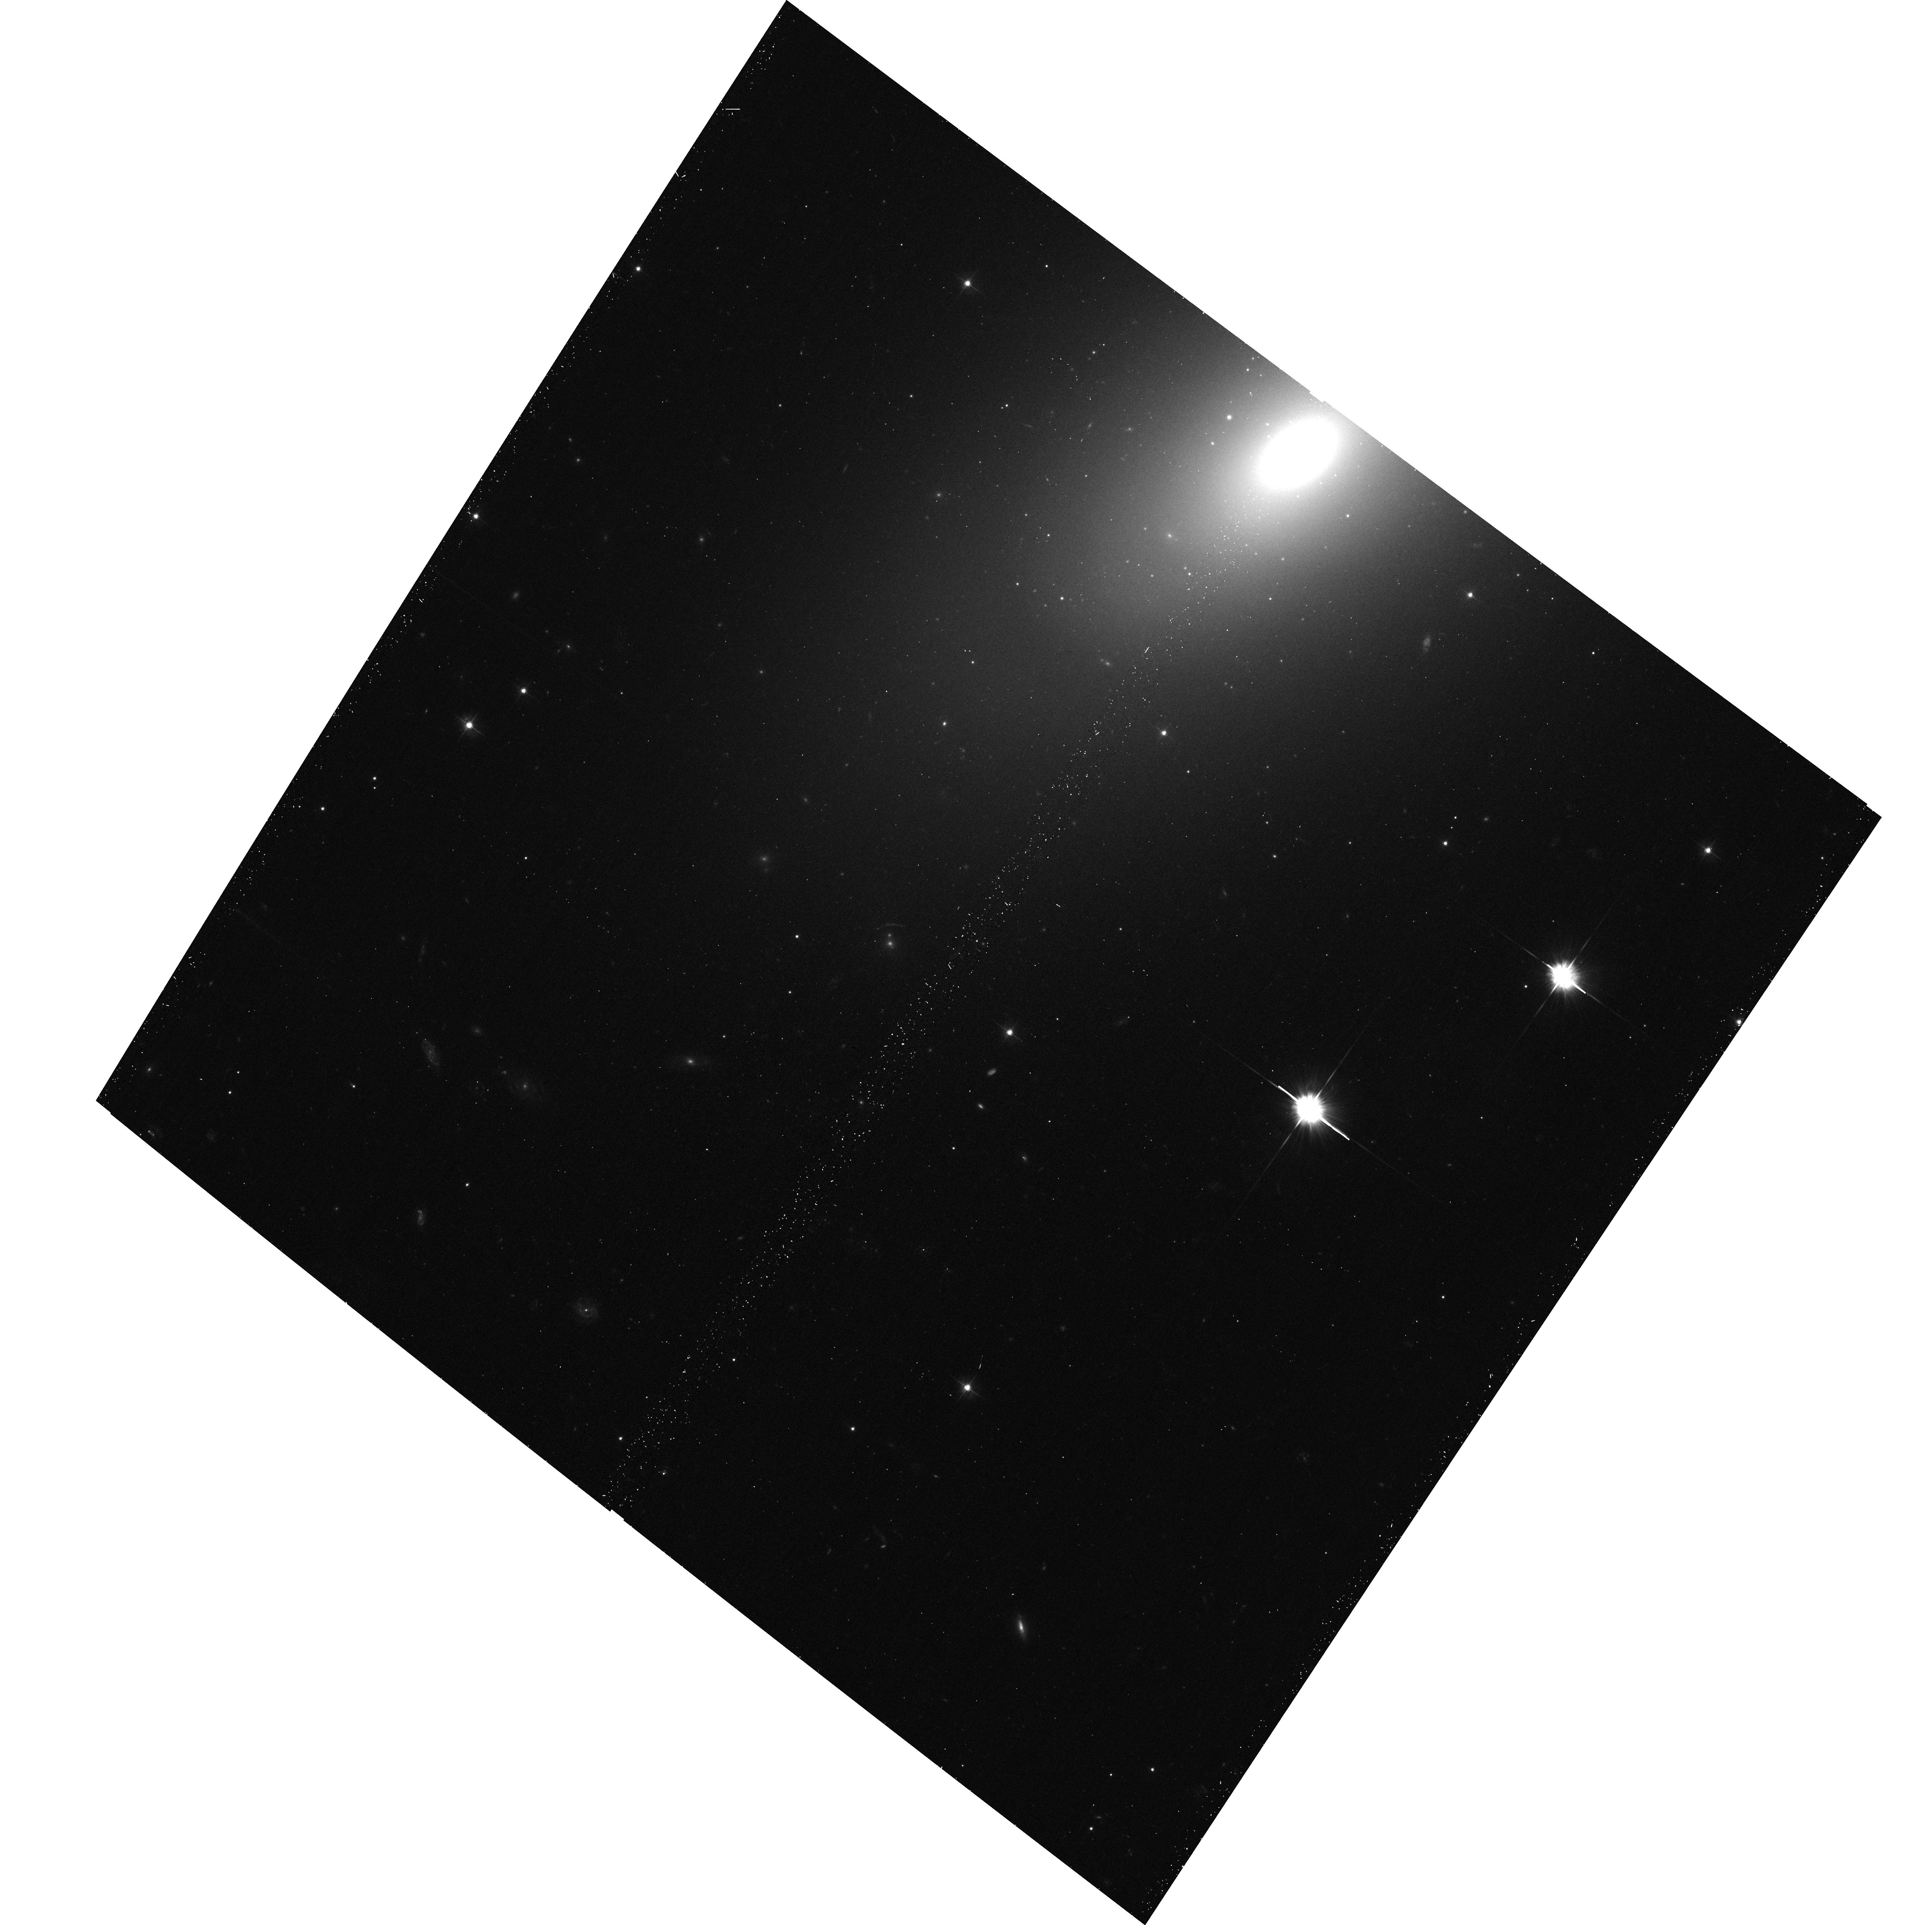
Target: NGC7457. Instrument: ACS/WFC. Filter: F475W. Exposure: 18 min. Observation ID: hst_13942_02_acs_wfc_f475w_jcpy02

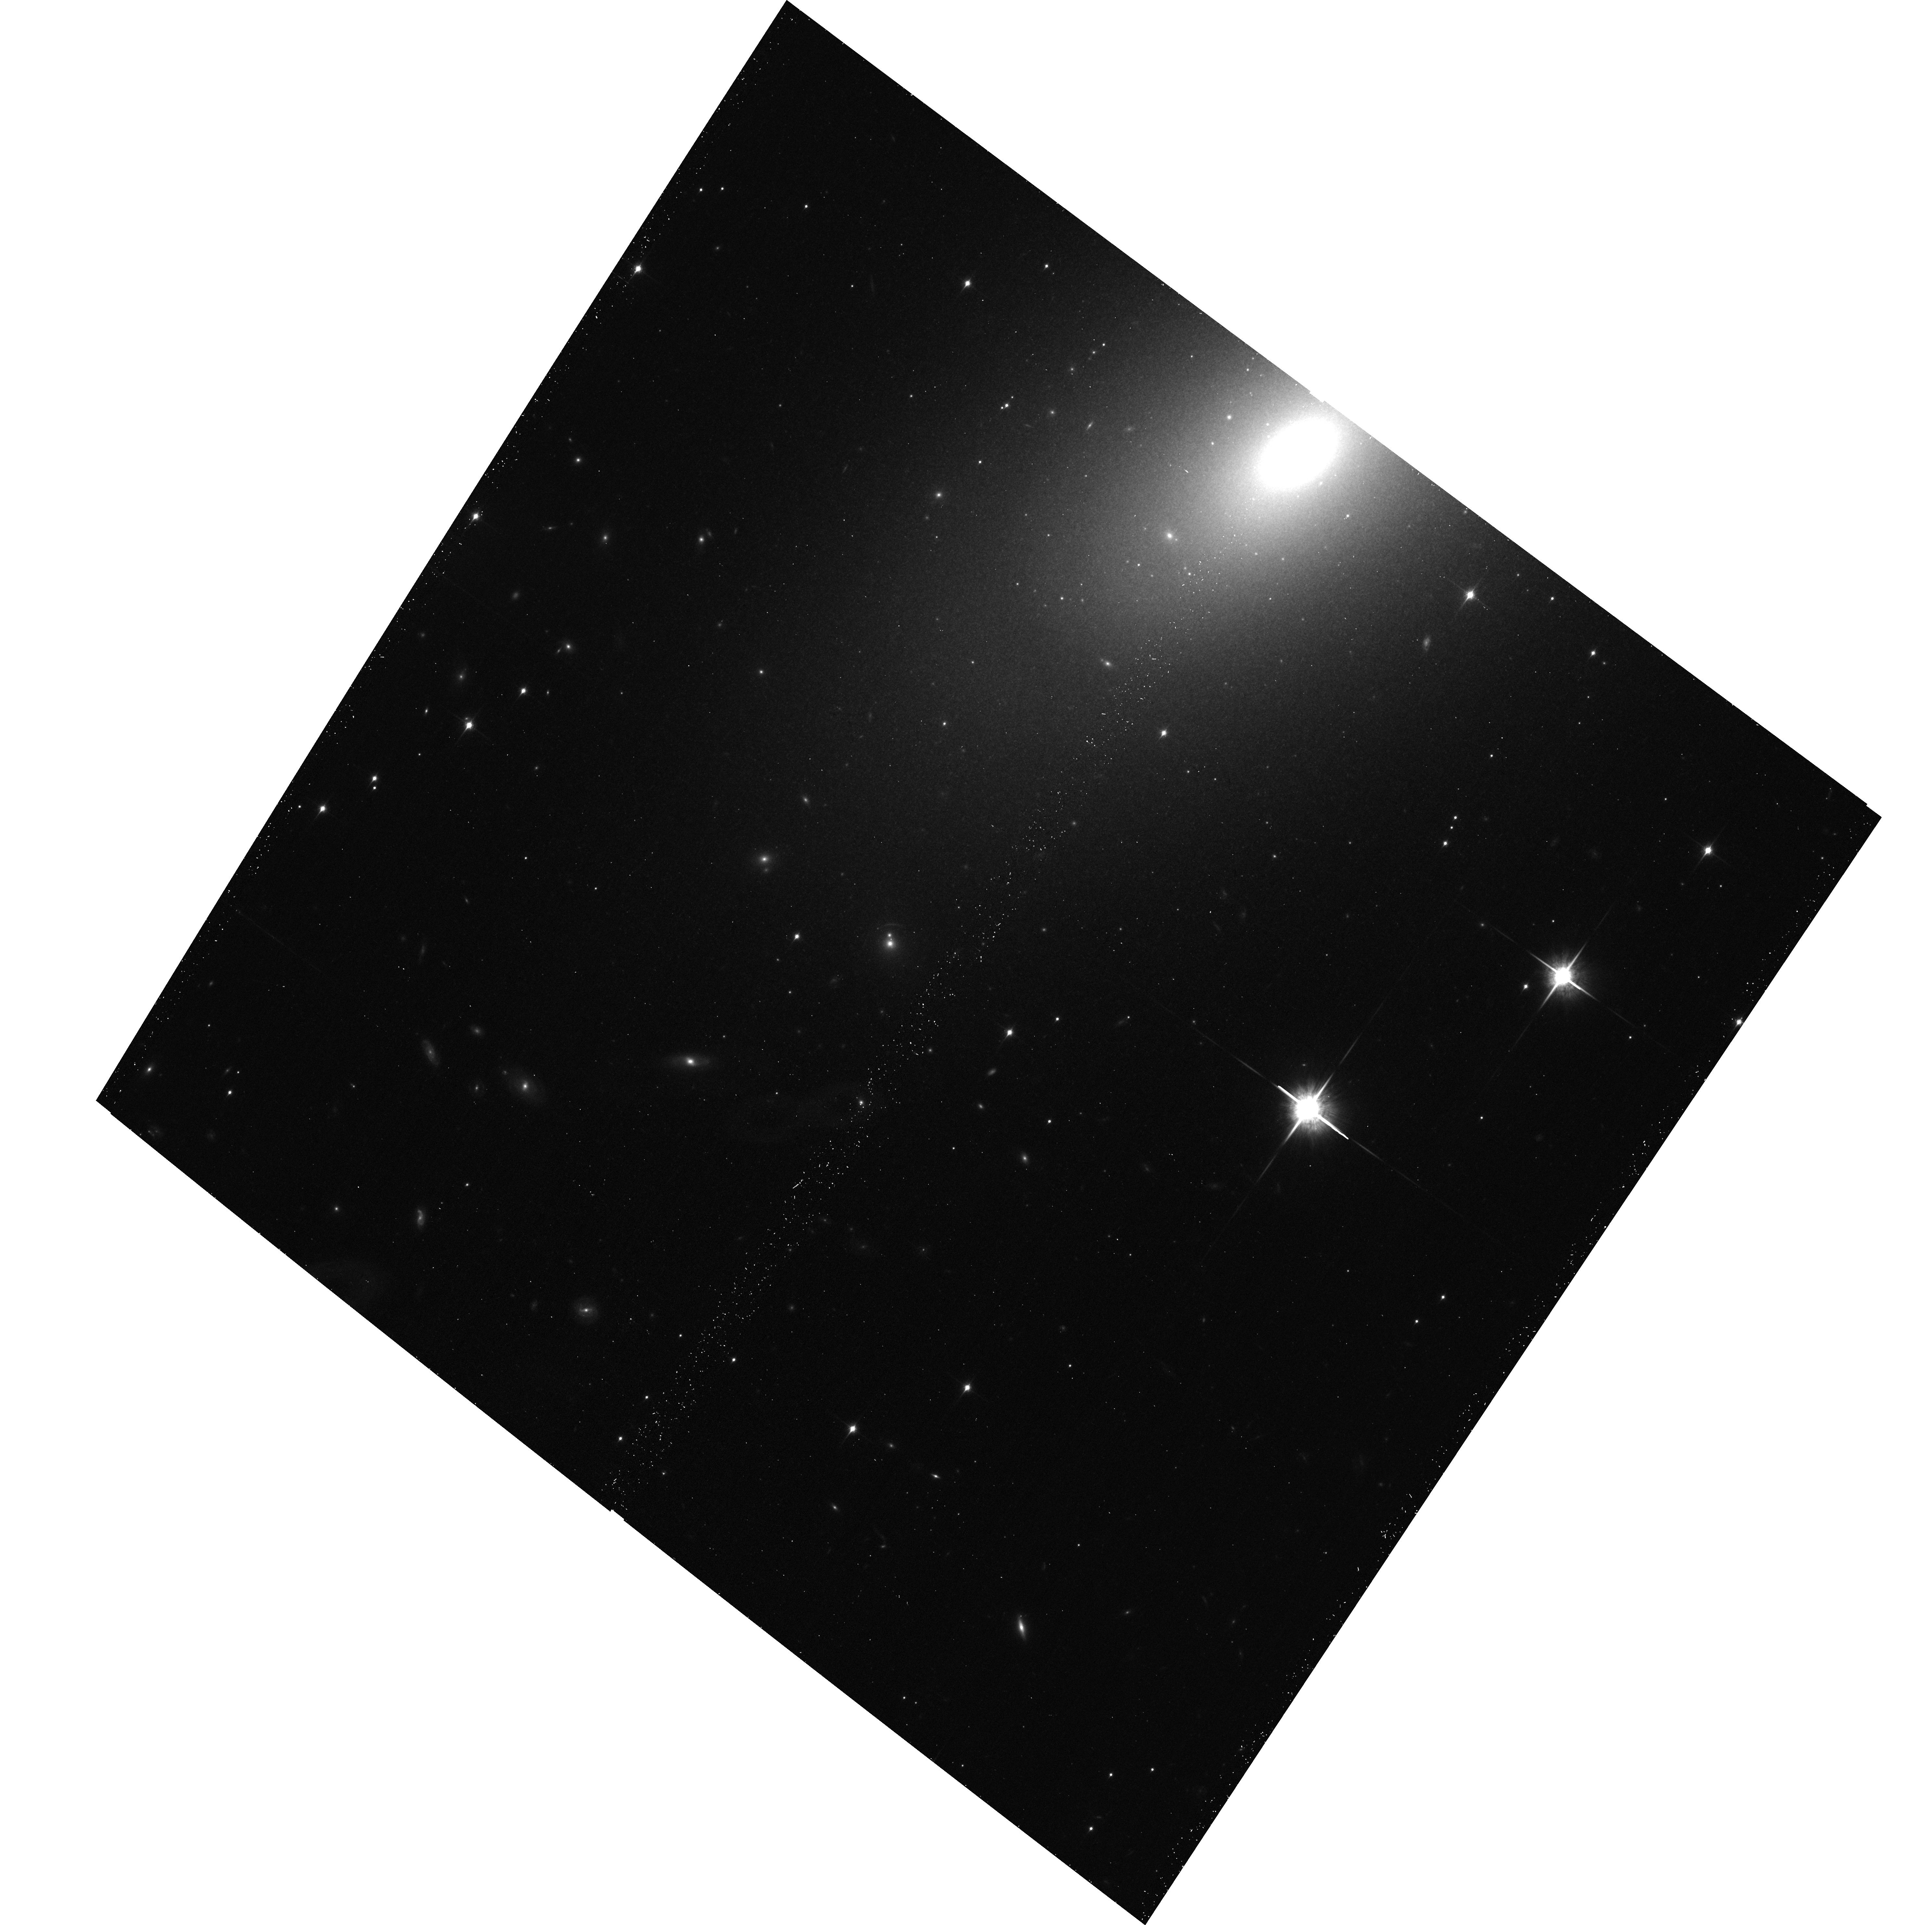
Target: NGC7457. Instrument: ACS/WFC. Filter: F850LP. Exposure: 18 min. Observation ID: hst_13942_02_acs_wfc_f850lp_jcpy02

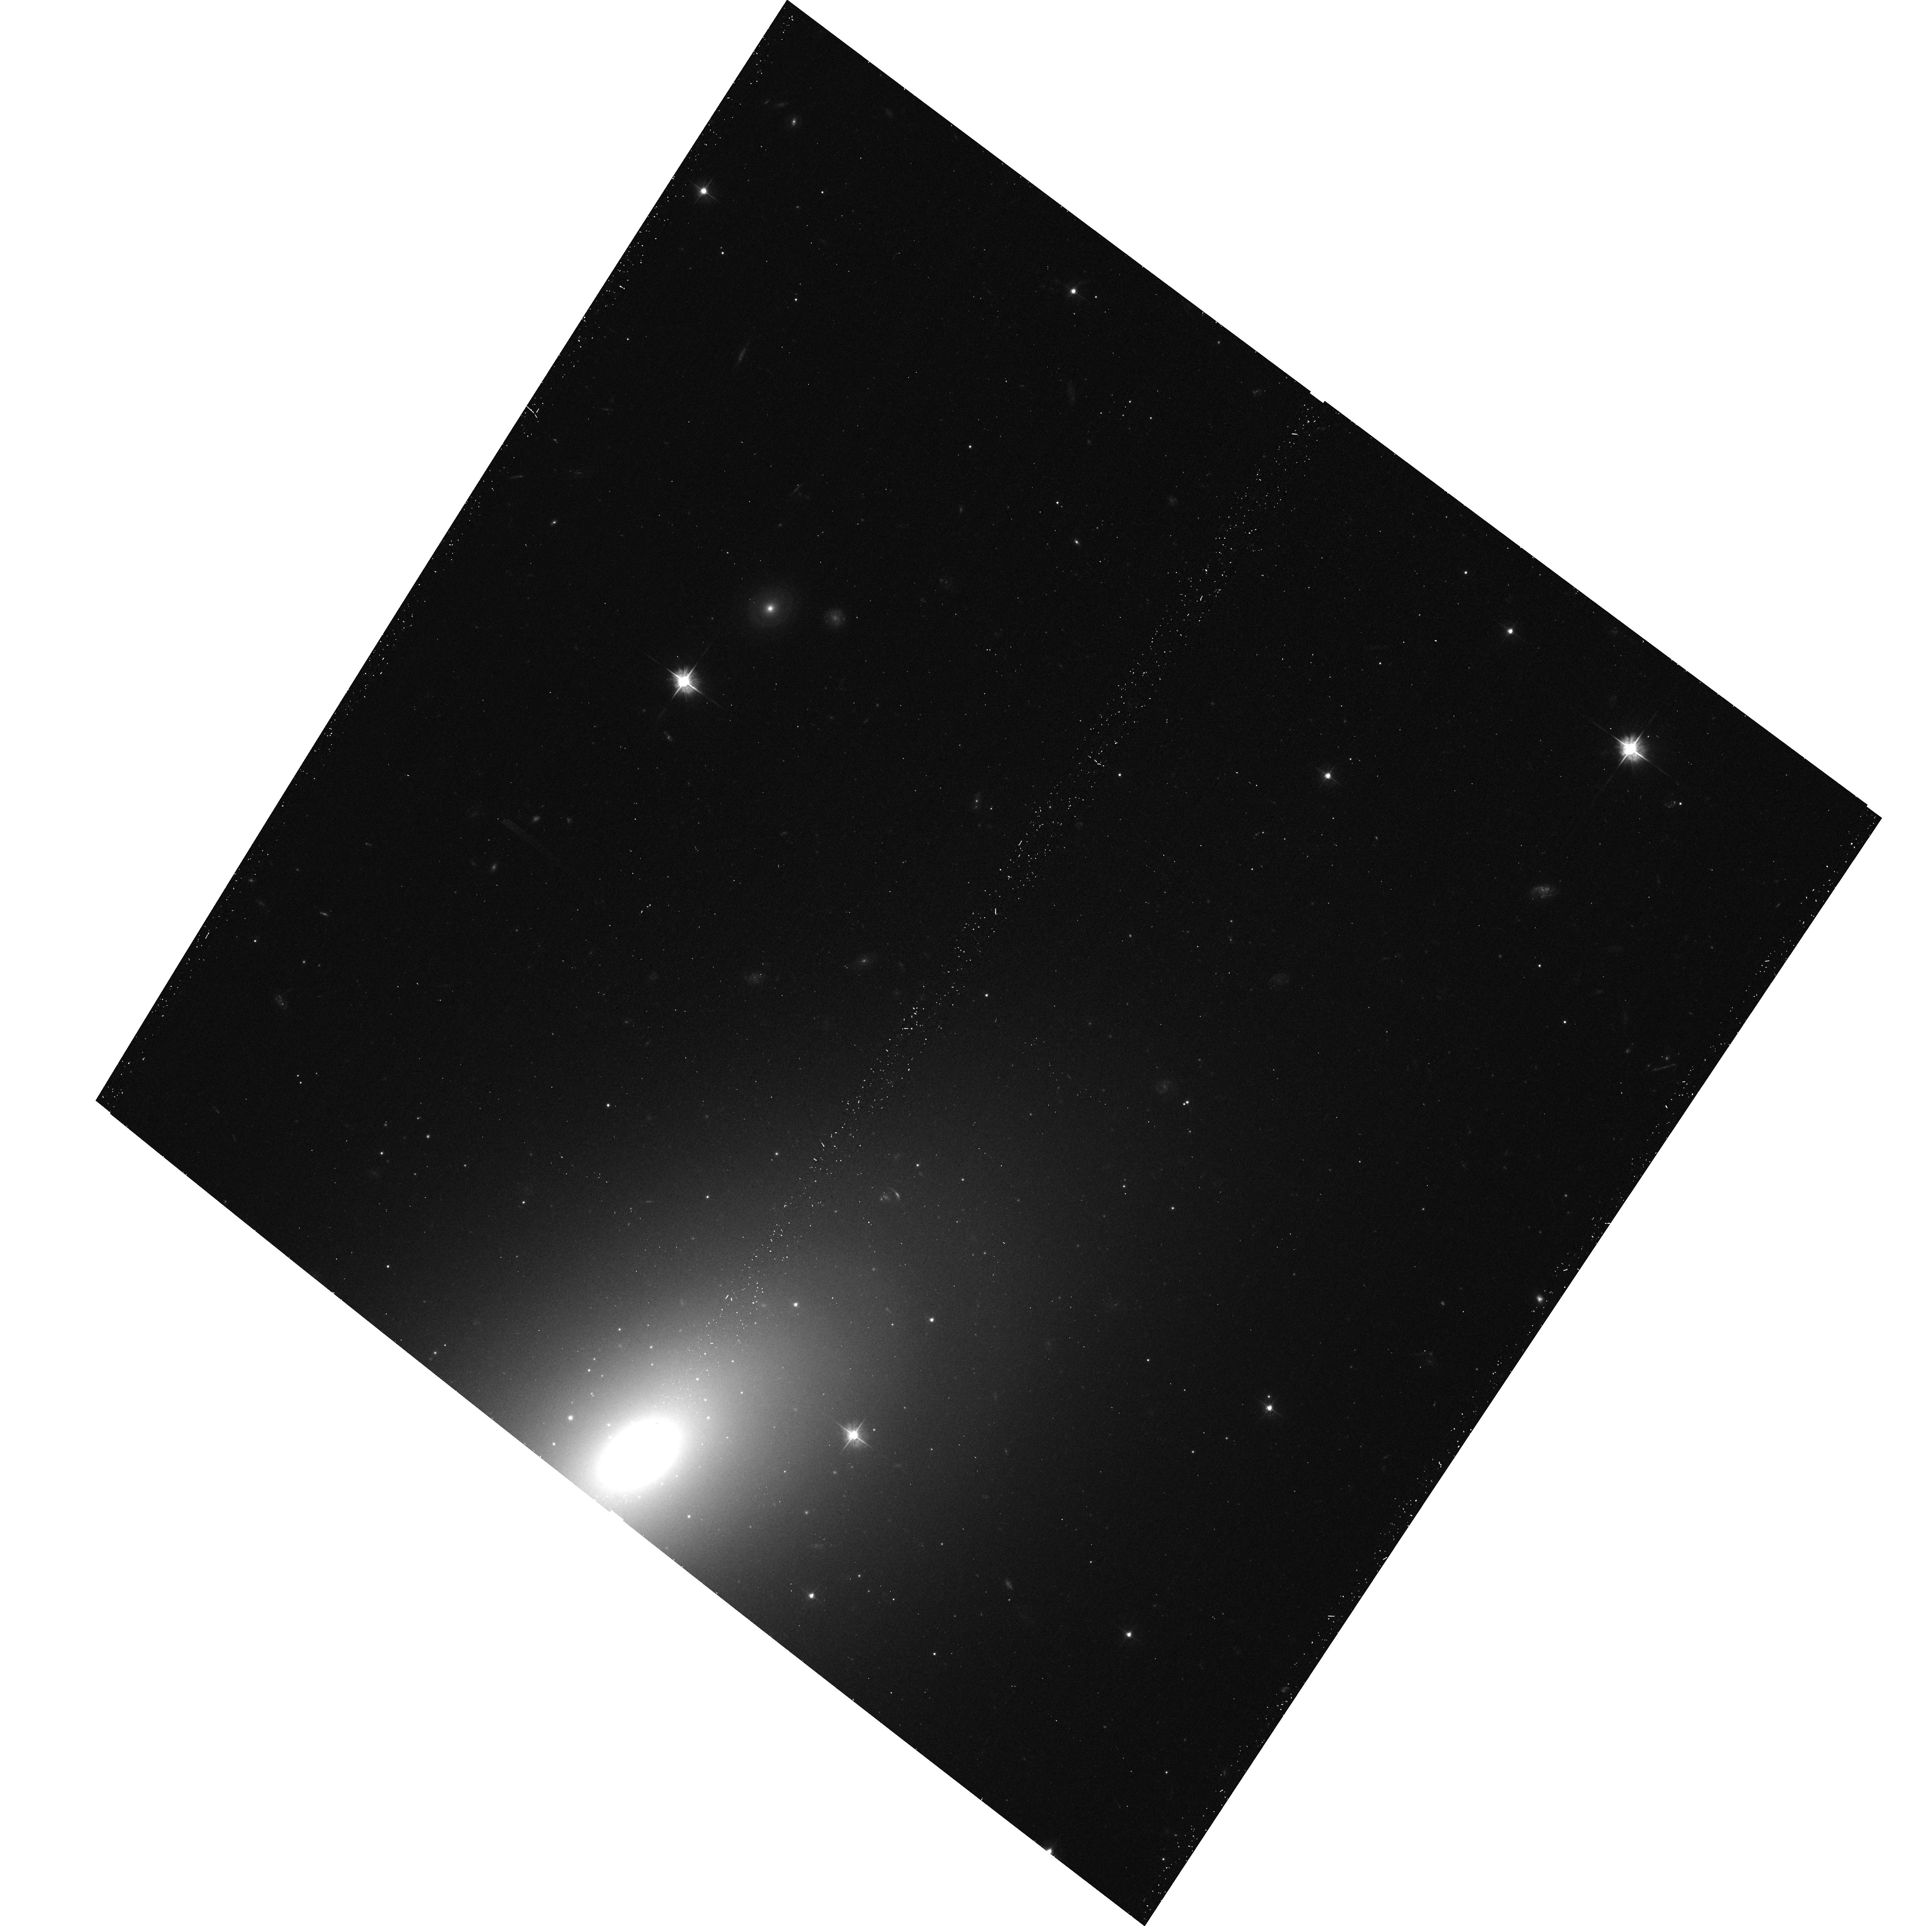
Target: NGC7457. Instrument: ACS/WFC. Filter: F475W. Exposure: 18 min. Observation ID: hst_13942_01_acs_wfc_f475w_jcpy01

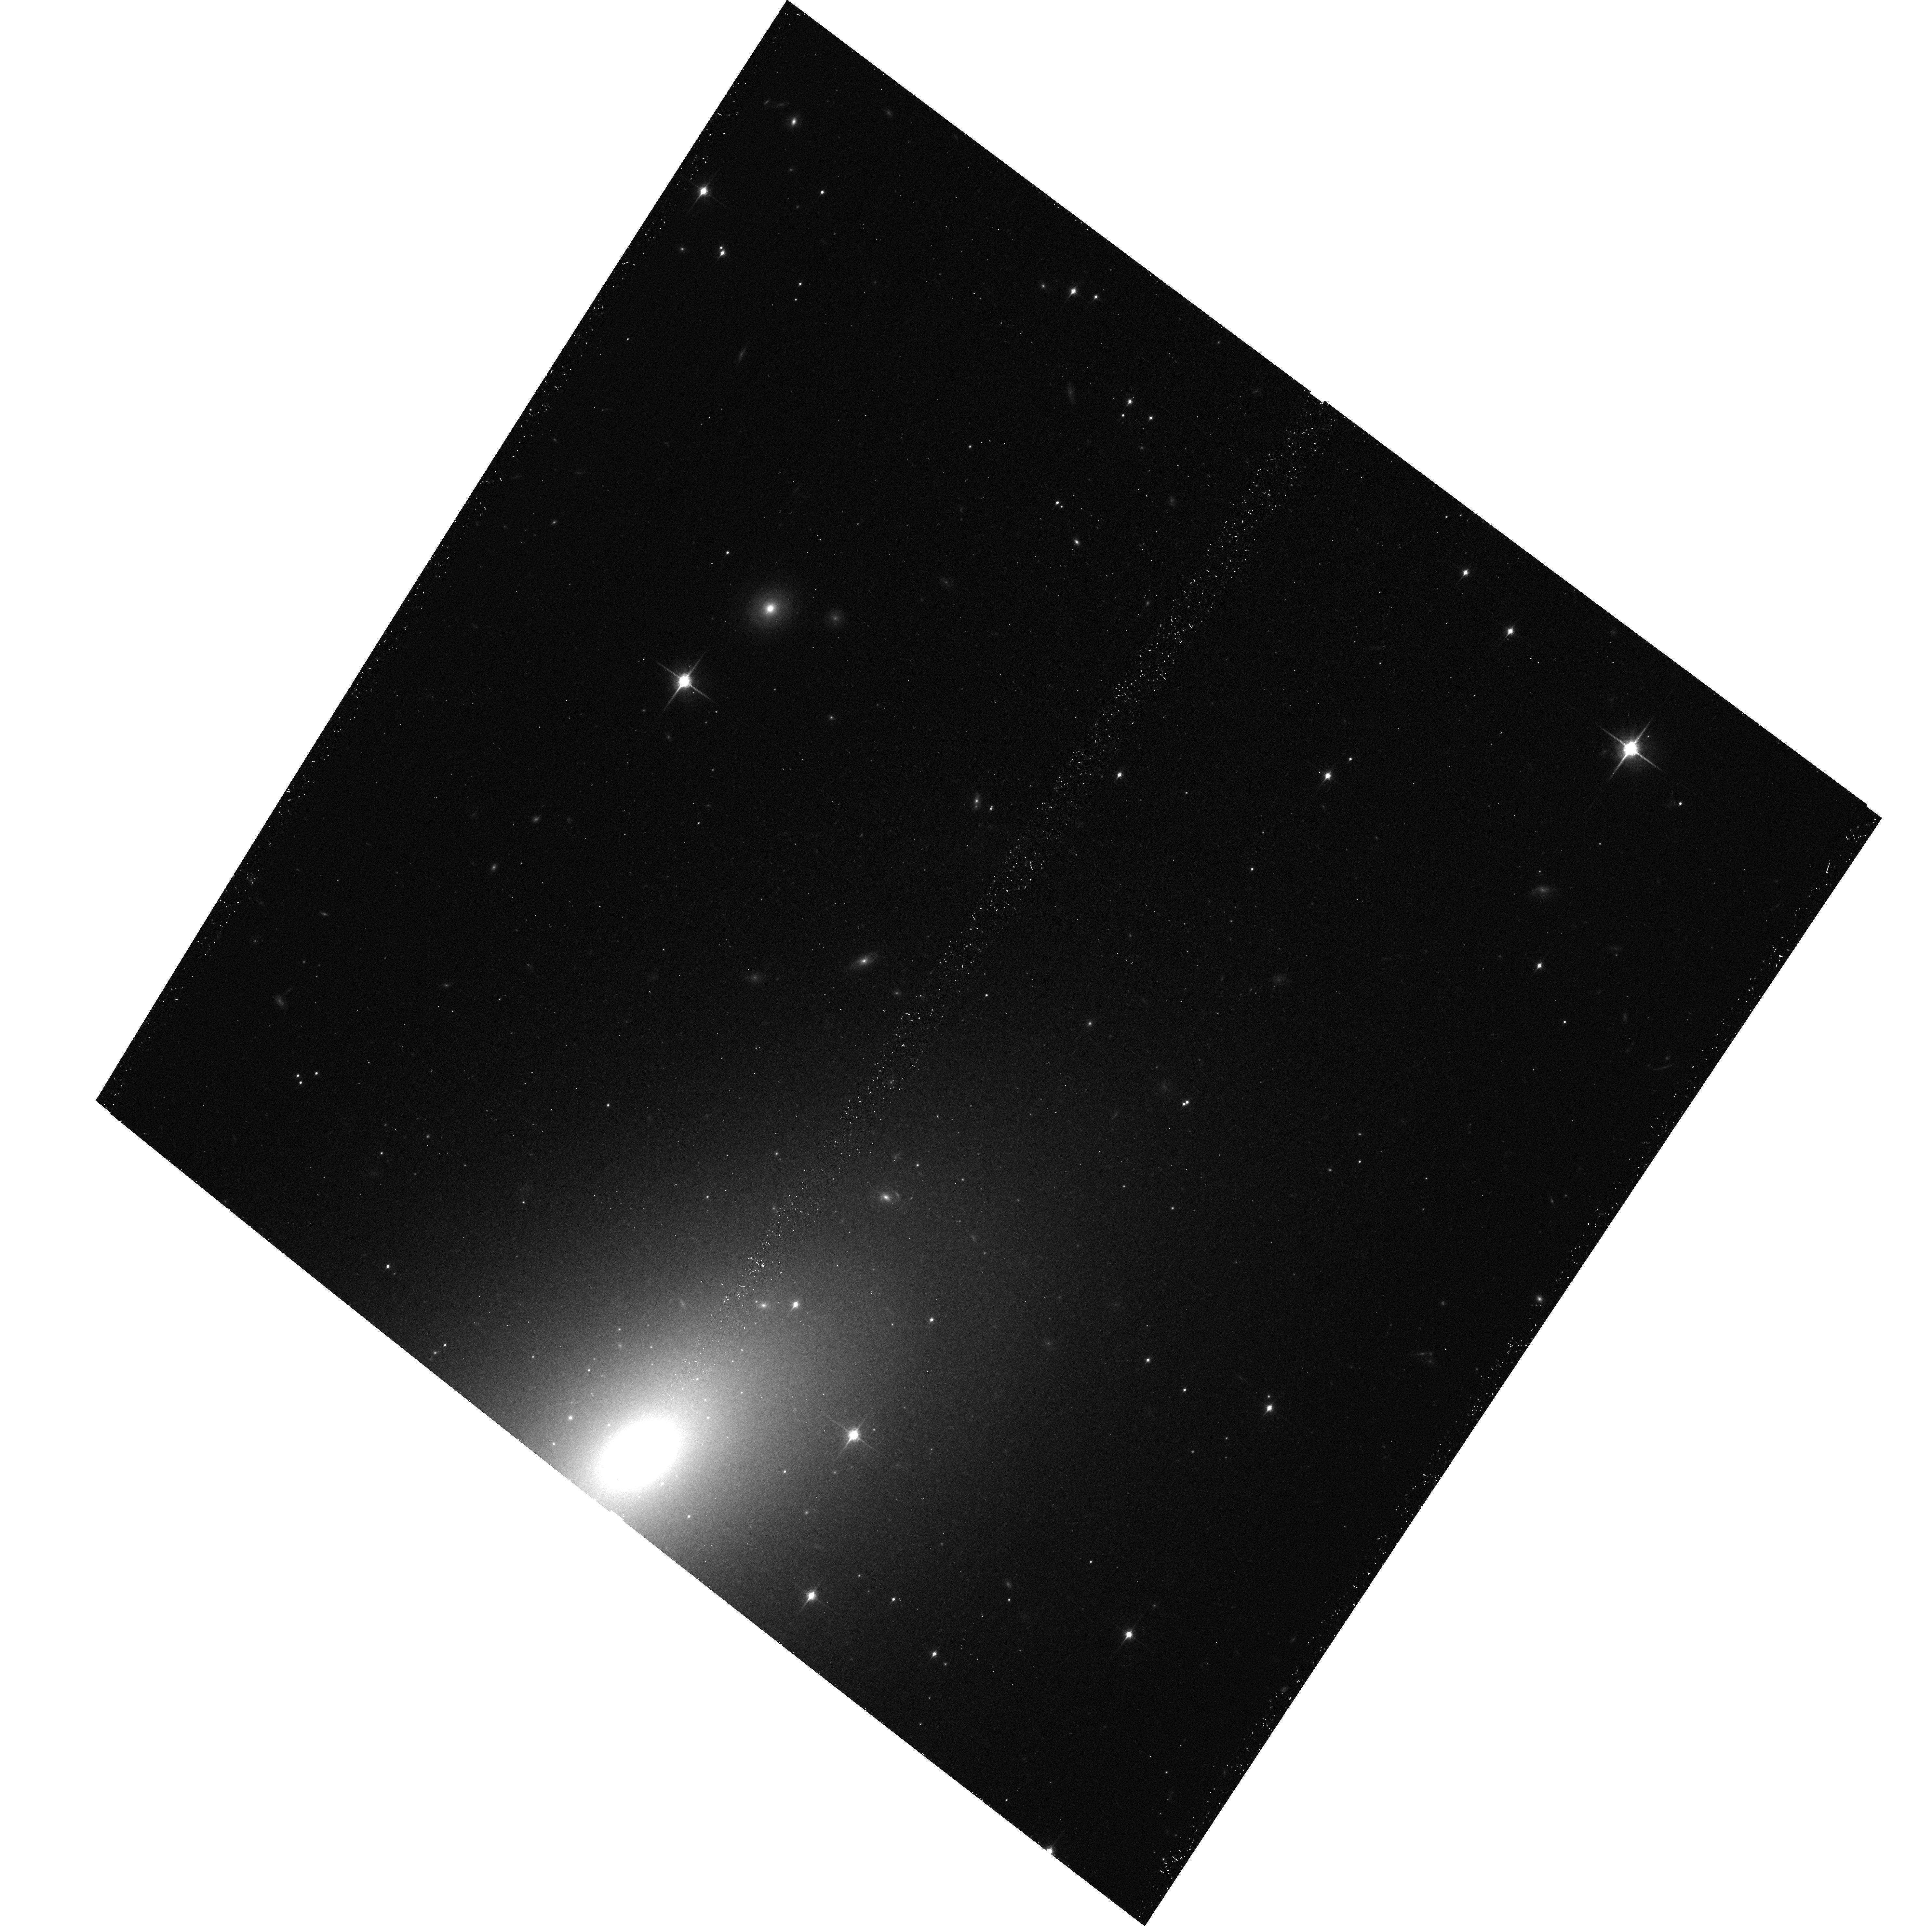
Target: NGC7457. Instrument: ACS/WFC. Filter: F850LP. Exposure: 18 min. Observation ID: hst_13942_01_acs_wfc_f850lp_jcpy01

Does the IMF vary with galaxy mass? The X-ray binary population of a key galaxy, NGC7457 (PI: Peacock, Mark B.)

We propose a 100ksec Chandra observation of NGC7457. The primary goal of this observation is to test for variations in the initial mass function (IMF). Many recent studies have proposed that the IMF varies systematically as a function of early-type galaxy mass. This has potentially dramatic consequences and must to be confirmed. The number of LMXBs in a galaxy (per stellar luminosity) can be used to provide an independent test of this hypothesis (see Peacock et al. 2014). Unfortunately, only galaxies with intermediate to high masses currently have the data needed to perform this test. The proposed observation of the elliptical galaxy NGC7457 will detect an order of magnitude more LMXBs in a low mass galaxy - hence providing the crucial constraint needed to significantly test for a variable IMF. As part of this proposal, we require two HST orbits to obtain high spatial resolution photometry that covers the D_25 ellipse of this galaxy. This will enable us to identify optical counterparts to the X-ray sources detected and thereby classify them in to field LMXBs, globular cluster LMXBs and background AGN.